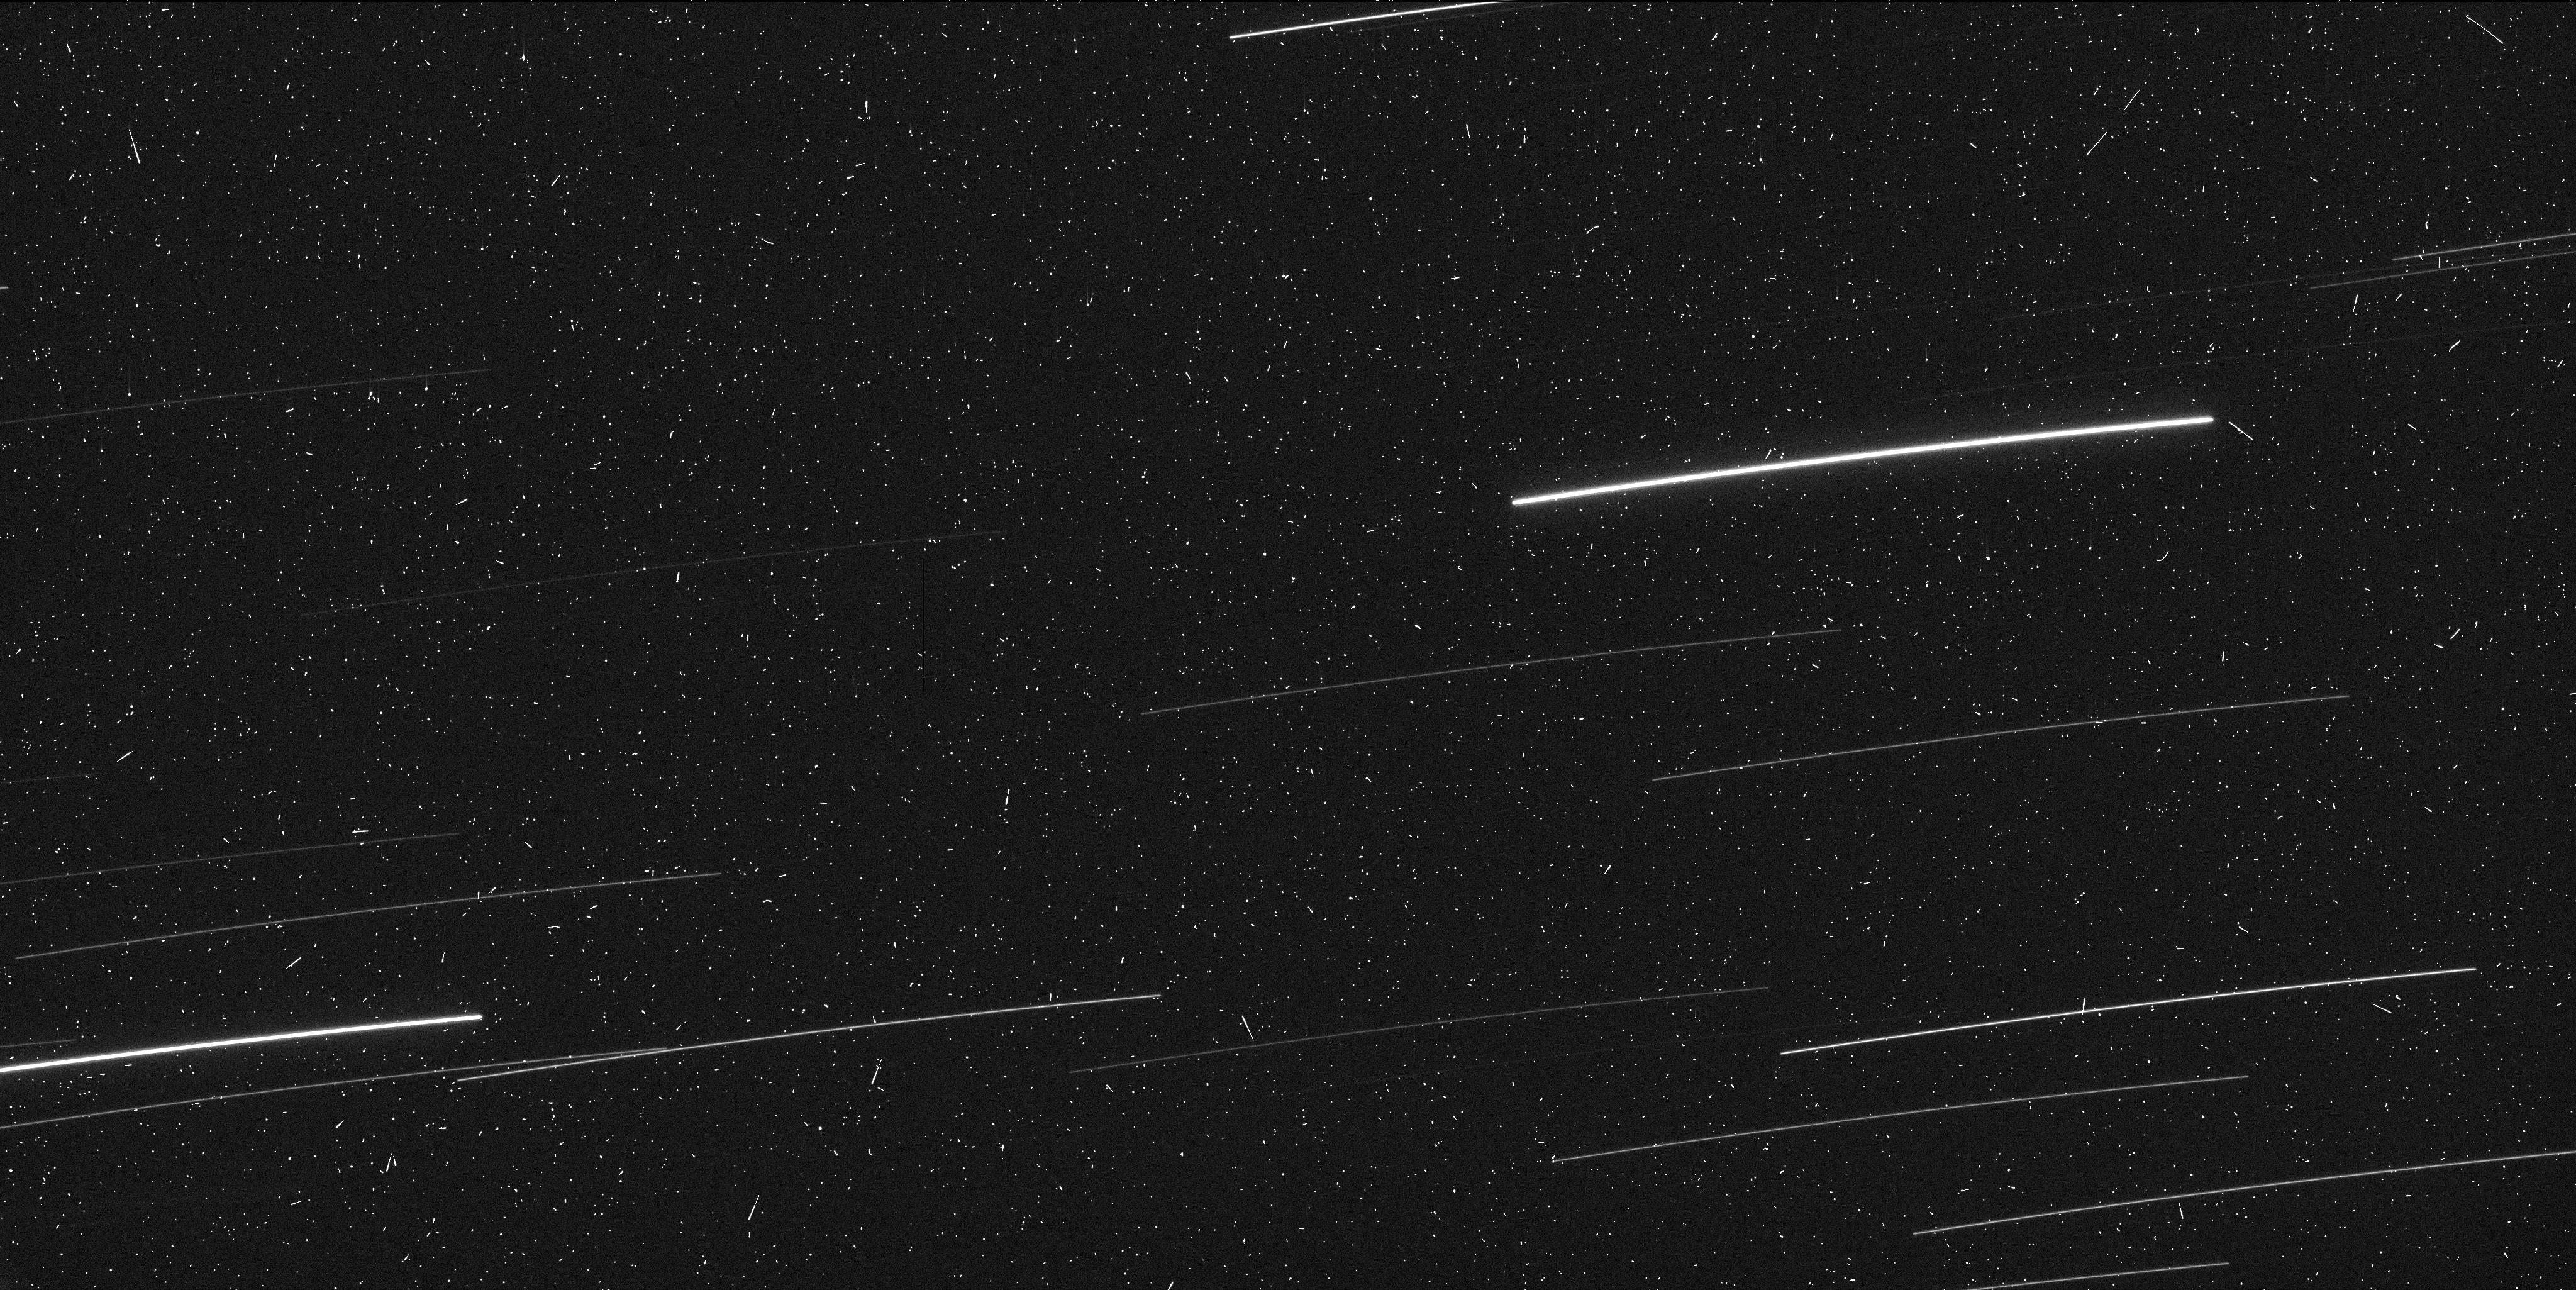
Target: LOVEJOY. Instrument: WFC3/UVIS. Filter: F606W. Exposure: 6 min. Observation ID: ibwz01gqq

High Spatial Resolution Photometric Imaging of the Area Around the Nucleus of C/2011 W3 Lovejoy (PI: Knight, Matthew M)

We propose to observe the newly discovered comet C/2011 W3 Lovejoy at one epoch near its closest approach to the Earth in early-January 2012. Lovejoy is a member of the Kreutz group of sungrazing comets and is the first sungrazing comet known to have survived perihelion during the era of modern observations (since 1970). Its size is currently unconstrained but is critical for understanding Lovejoy?s place in the Kreutz group hierarchy (either as one of the 1600+ known ?pygmy? fragments or one of a handful of major fragments of the parent body, which support and fuel the rest). Kreutz comets are known to fragment frequently, and we expect that Hubble?s high spatial resolution will reveal individual fragments undetectable by any other means. We will estimate the size distribution of these fragments. Due to Lovejoy?s extreme southern declination, small solar elongation, and 300+ year orbit, these observations can only be obtained using Hubble, and cannot be accomplished at any other epoch.